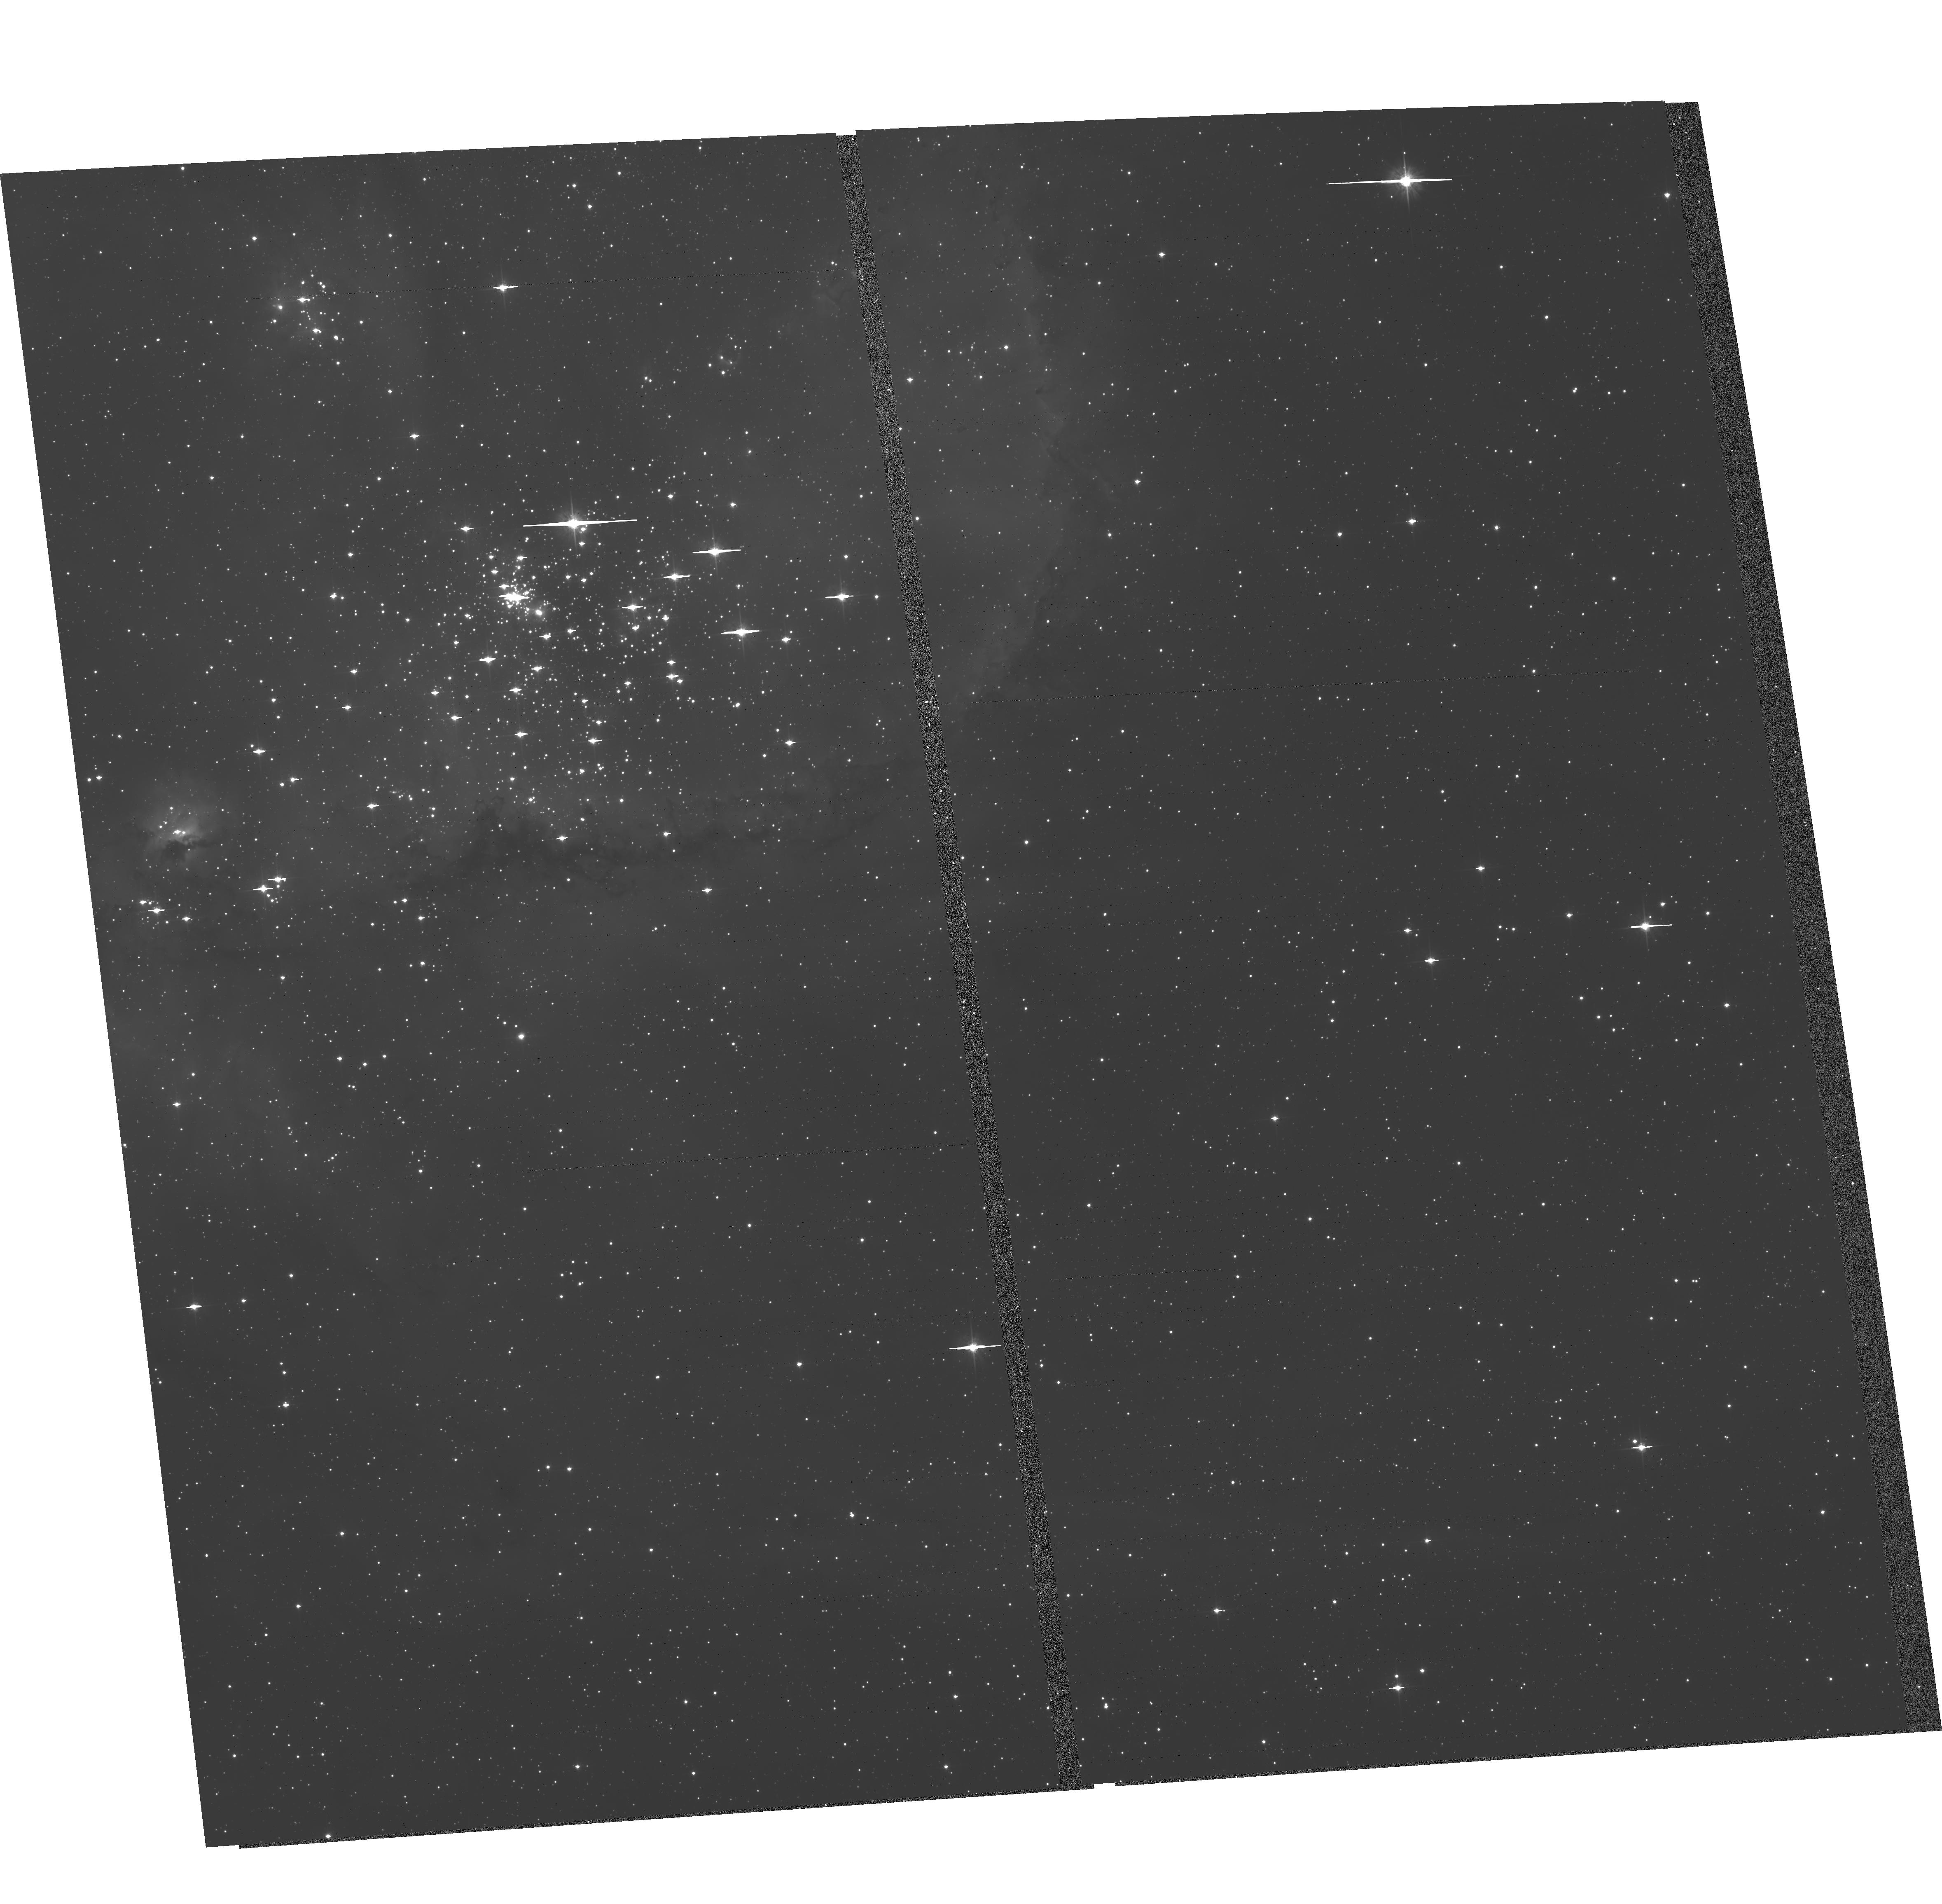
Target: NGC-346
Instrument: ACS/WFC
Filter: F555W
Exposure: 30 min
Observation ID: hst_13680_02_acs_wfc_f555w_jckk02

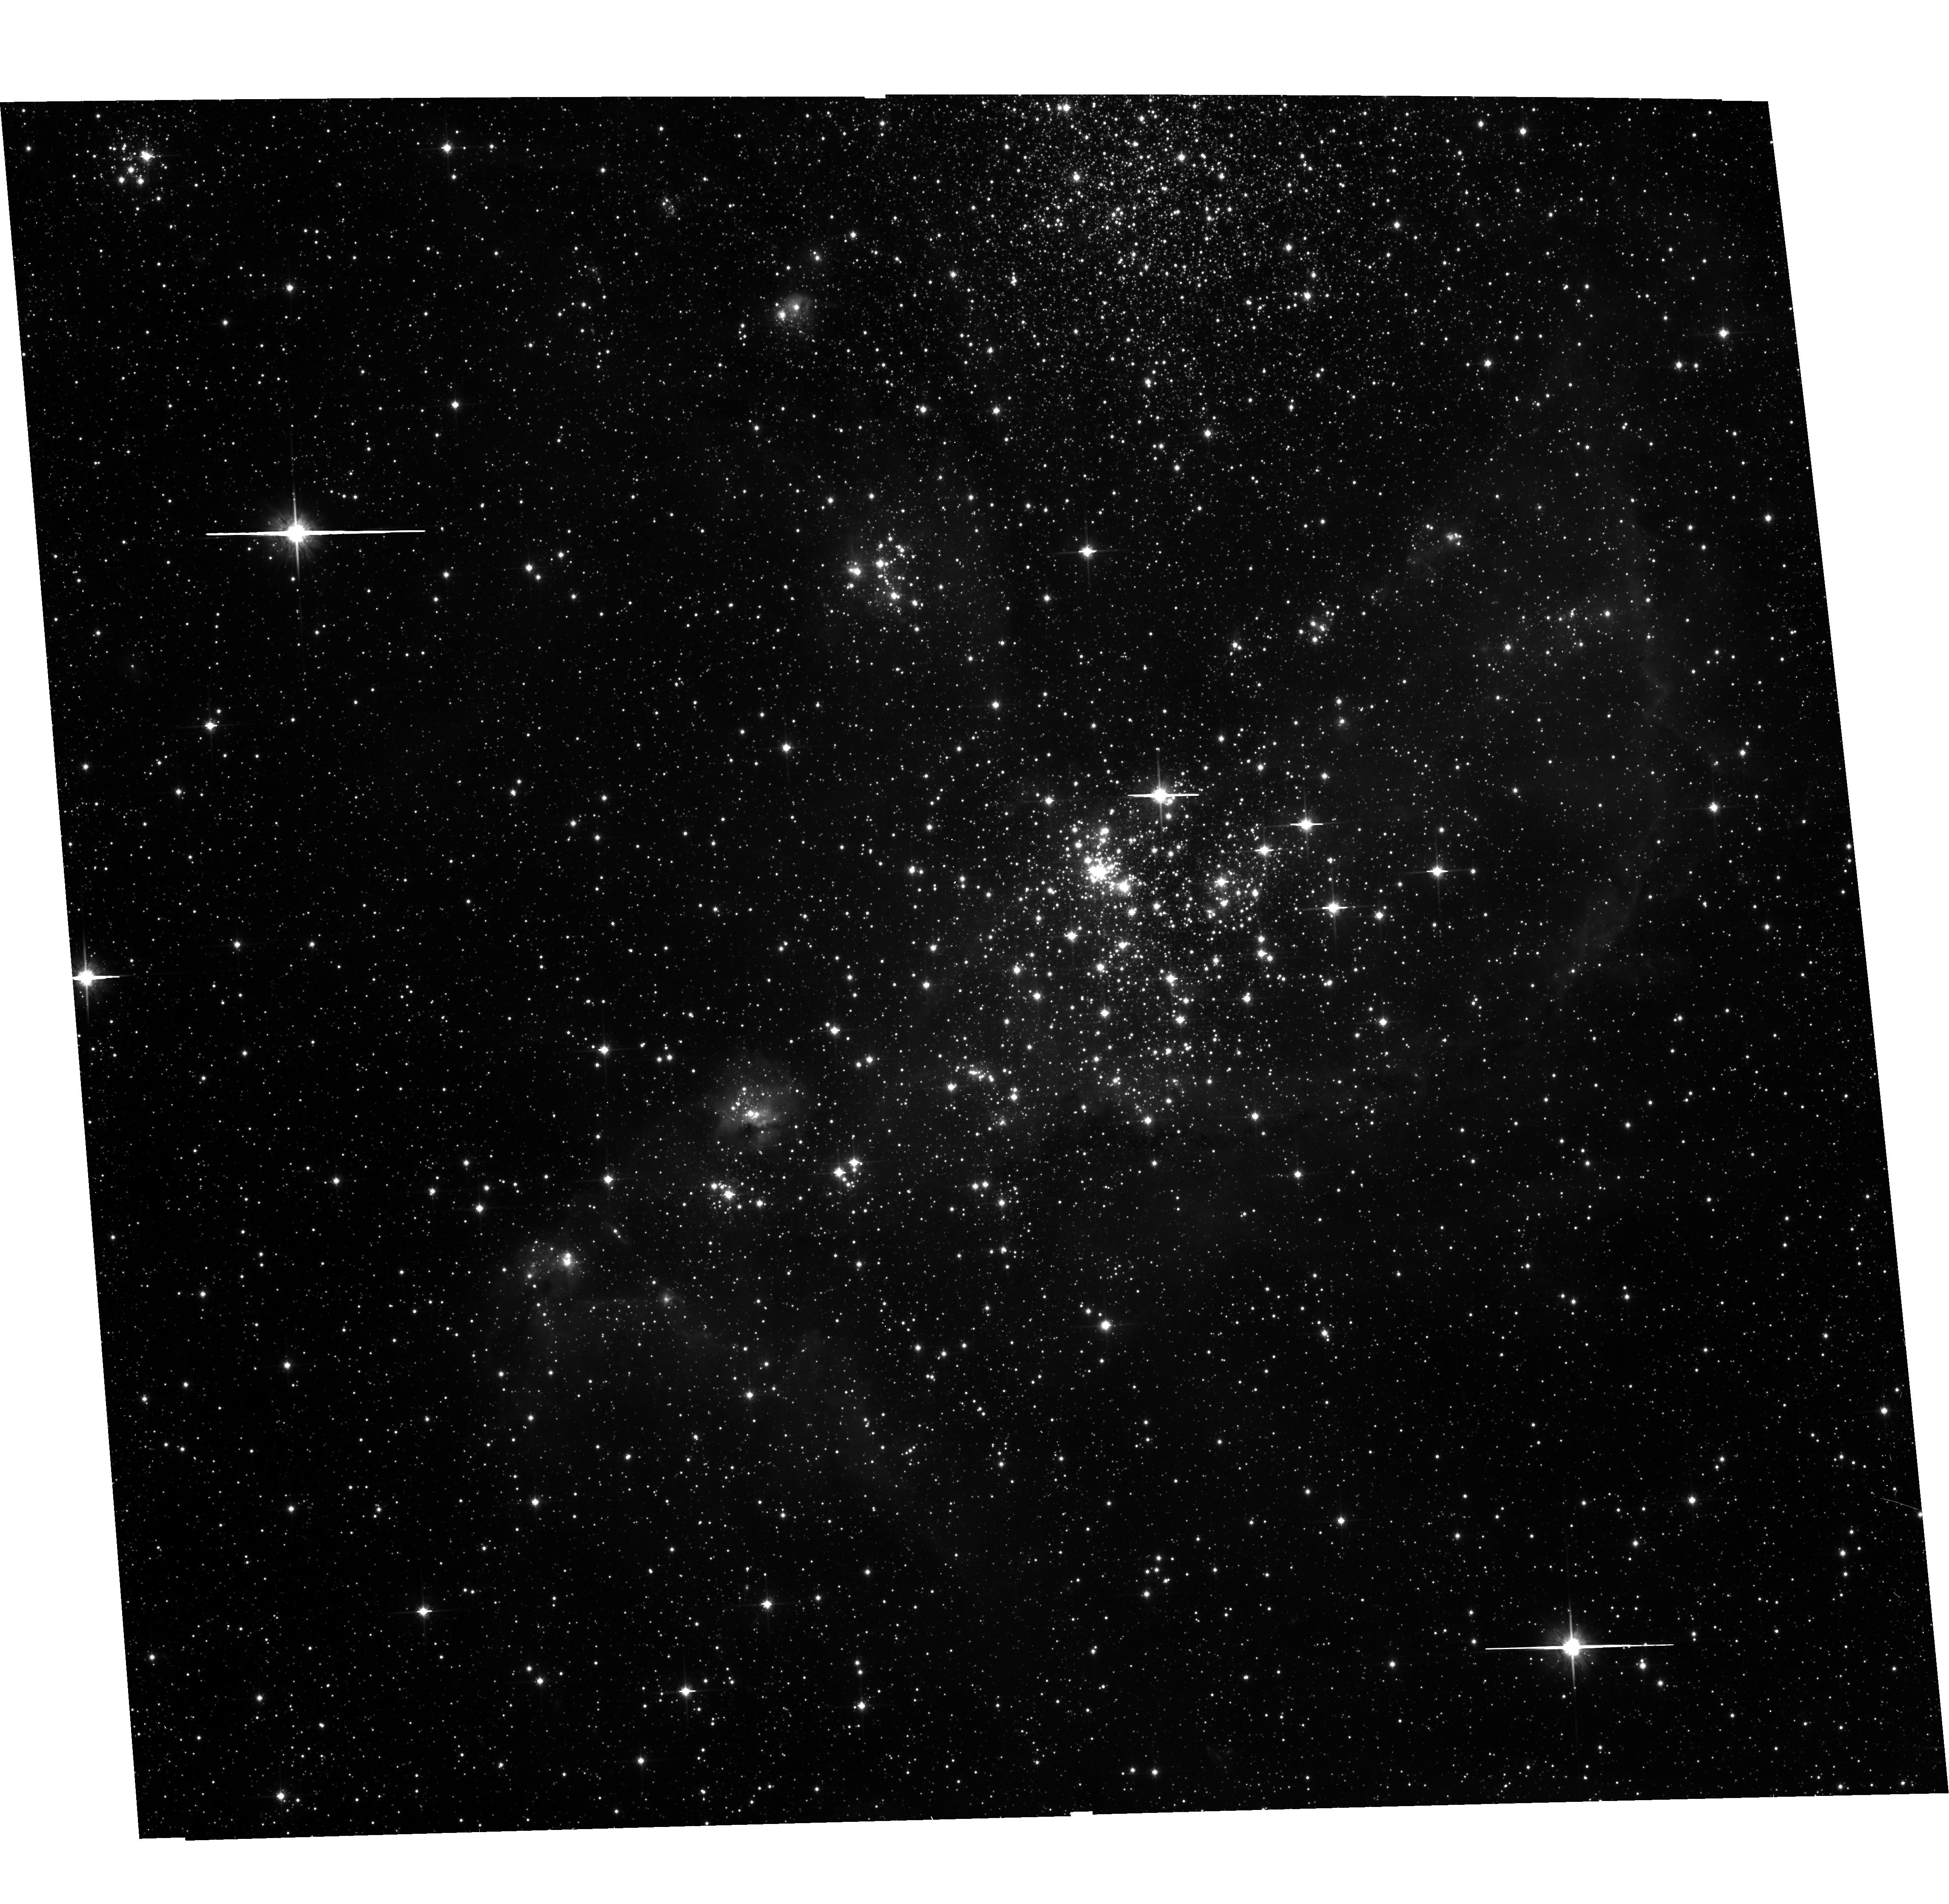
Target: NGC-346-COPY-1
Instrument: ACS/WFC
Filter: F814W
Exposure: 15 min
Observation ID: hst_13680_05_acs_wfc_f814w_jckk05

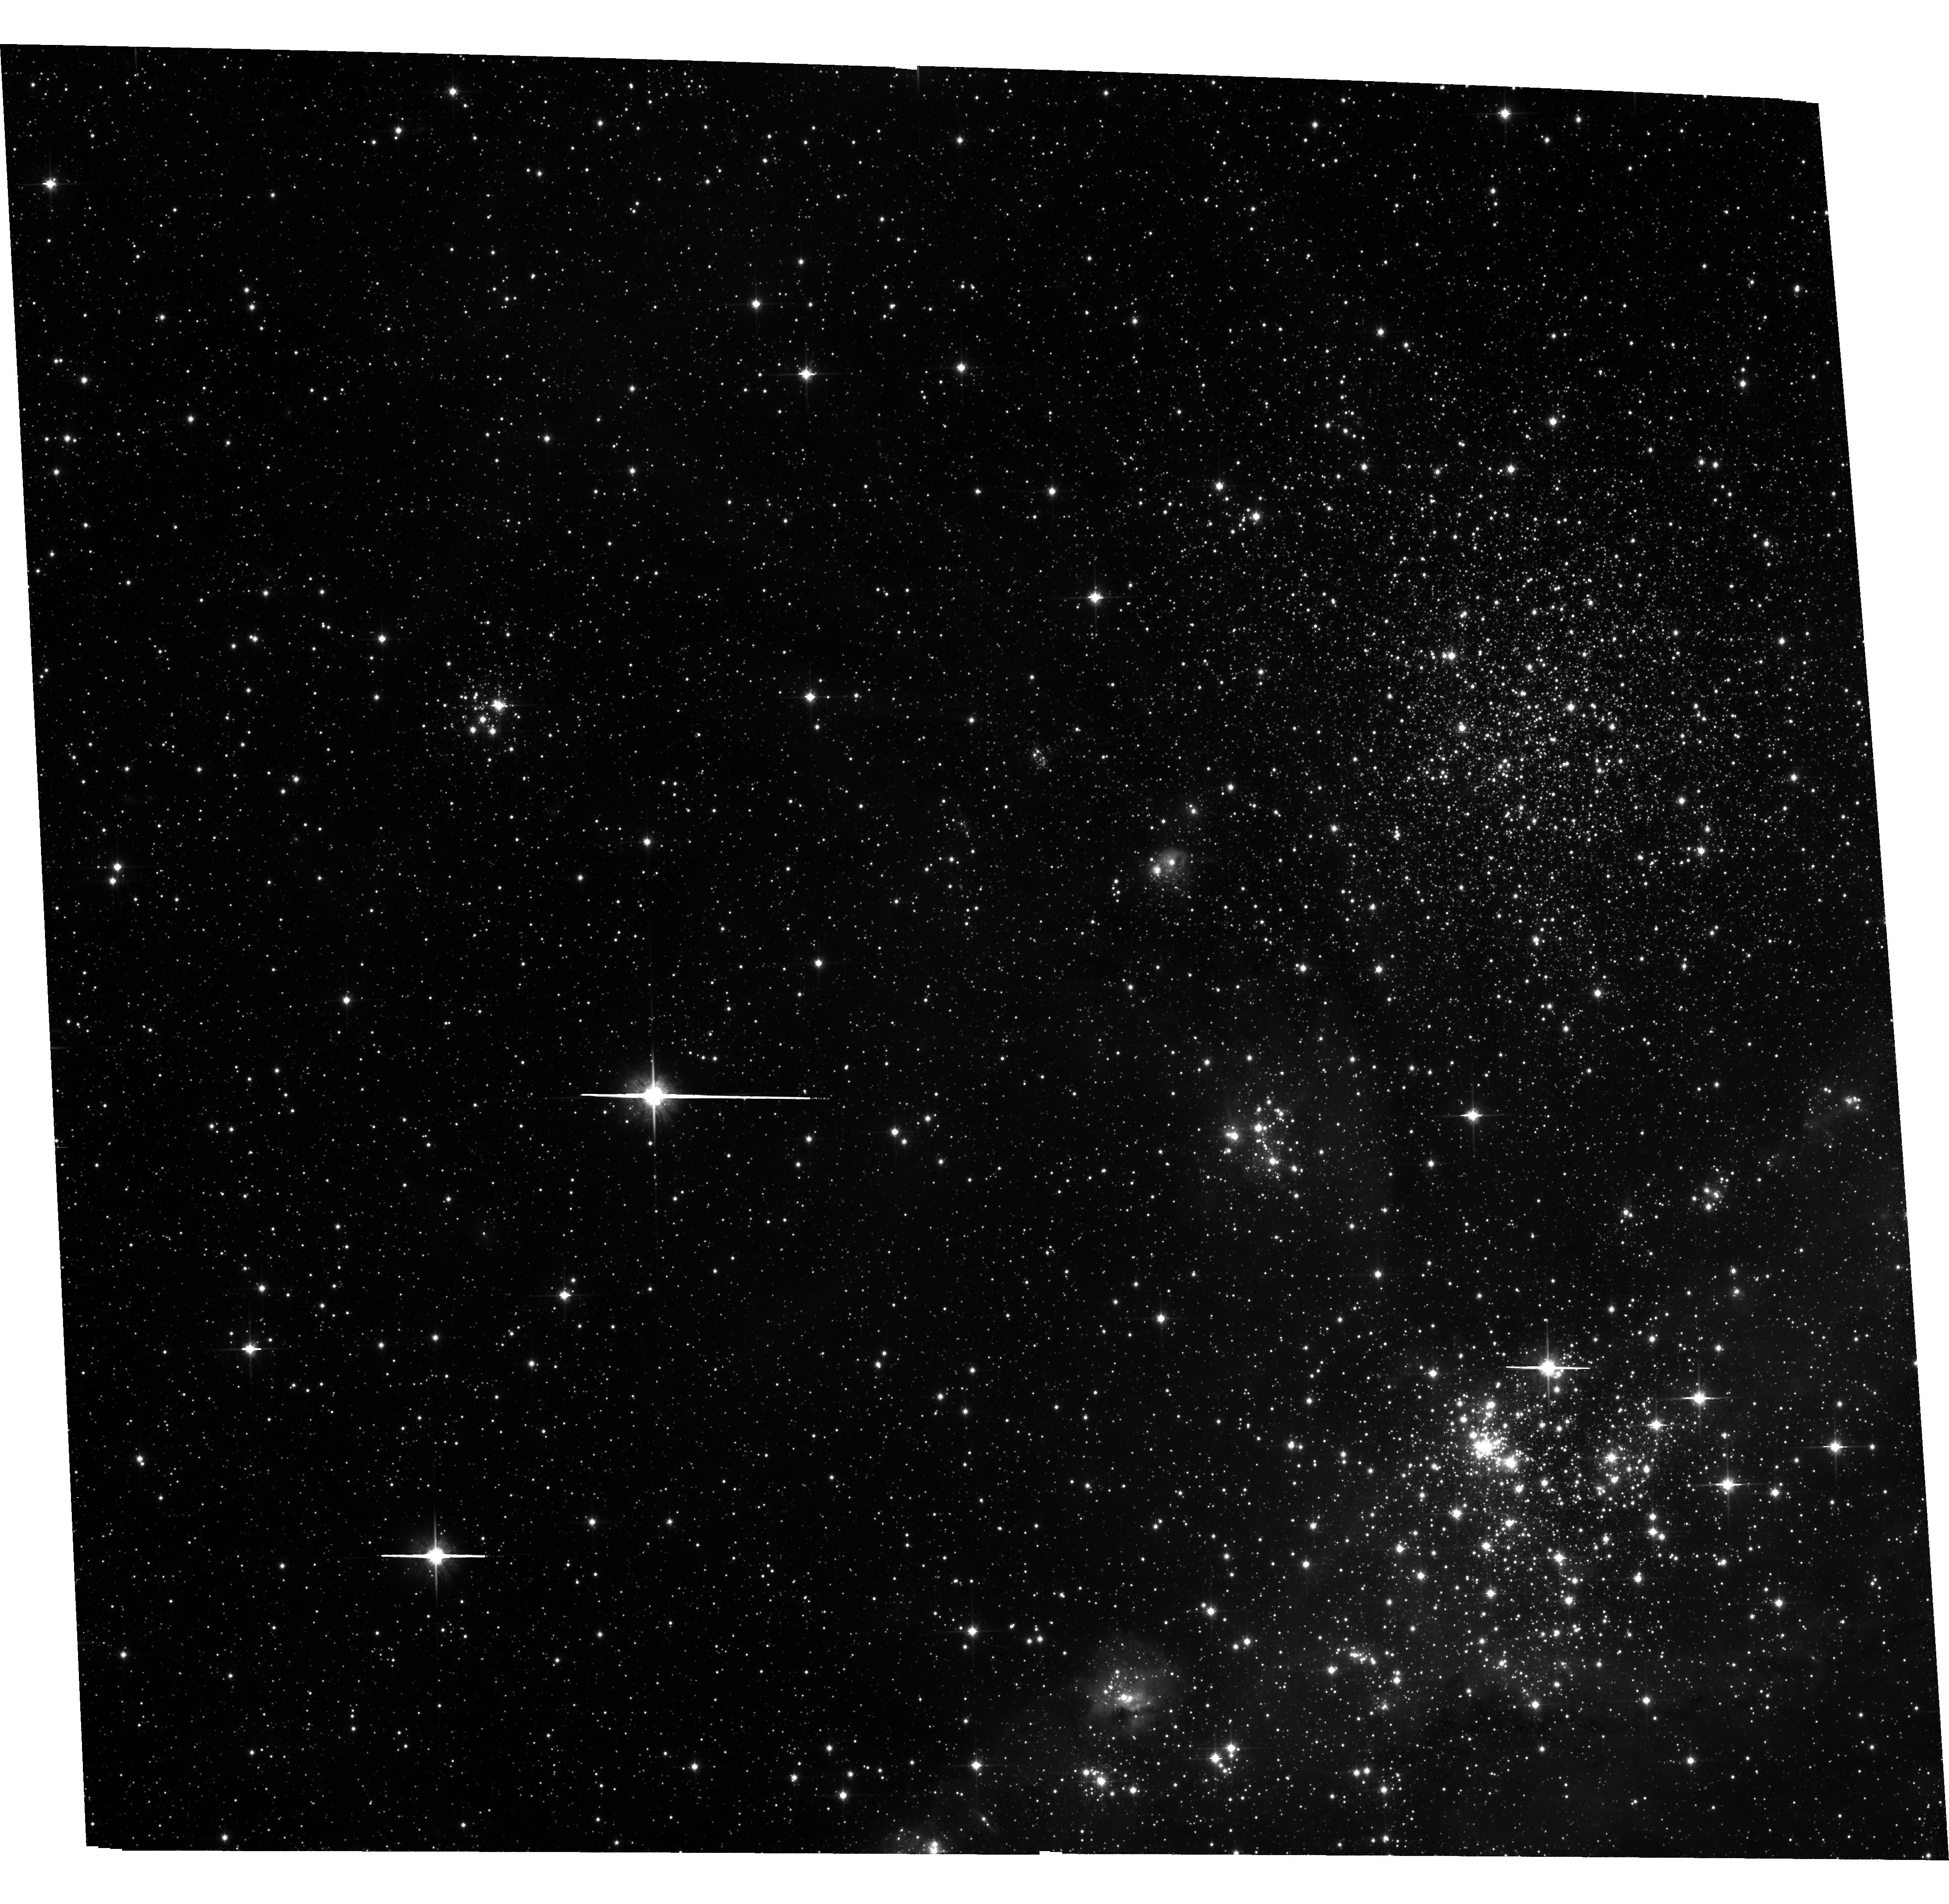
Target: NGC-346
Instrument: ACS/WFC
Filter: F814W
Exposure: 30 min
Observation ID: hst_13680_01_acs_wfc_f814w_jckk01

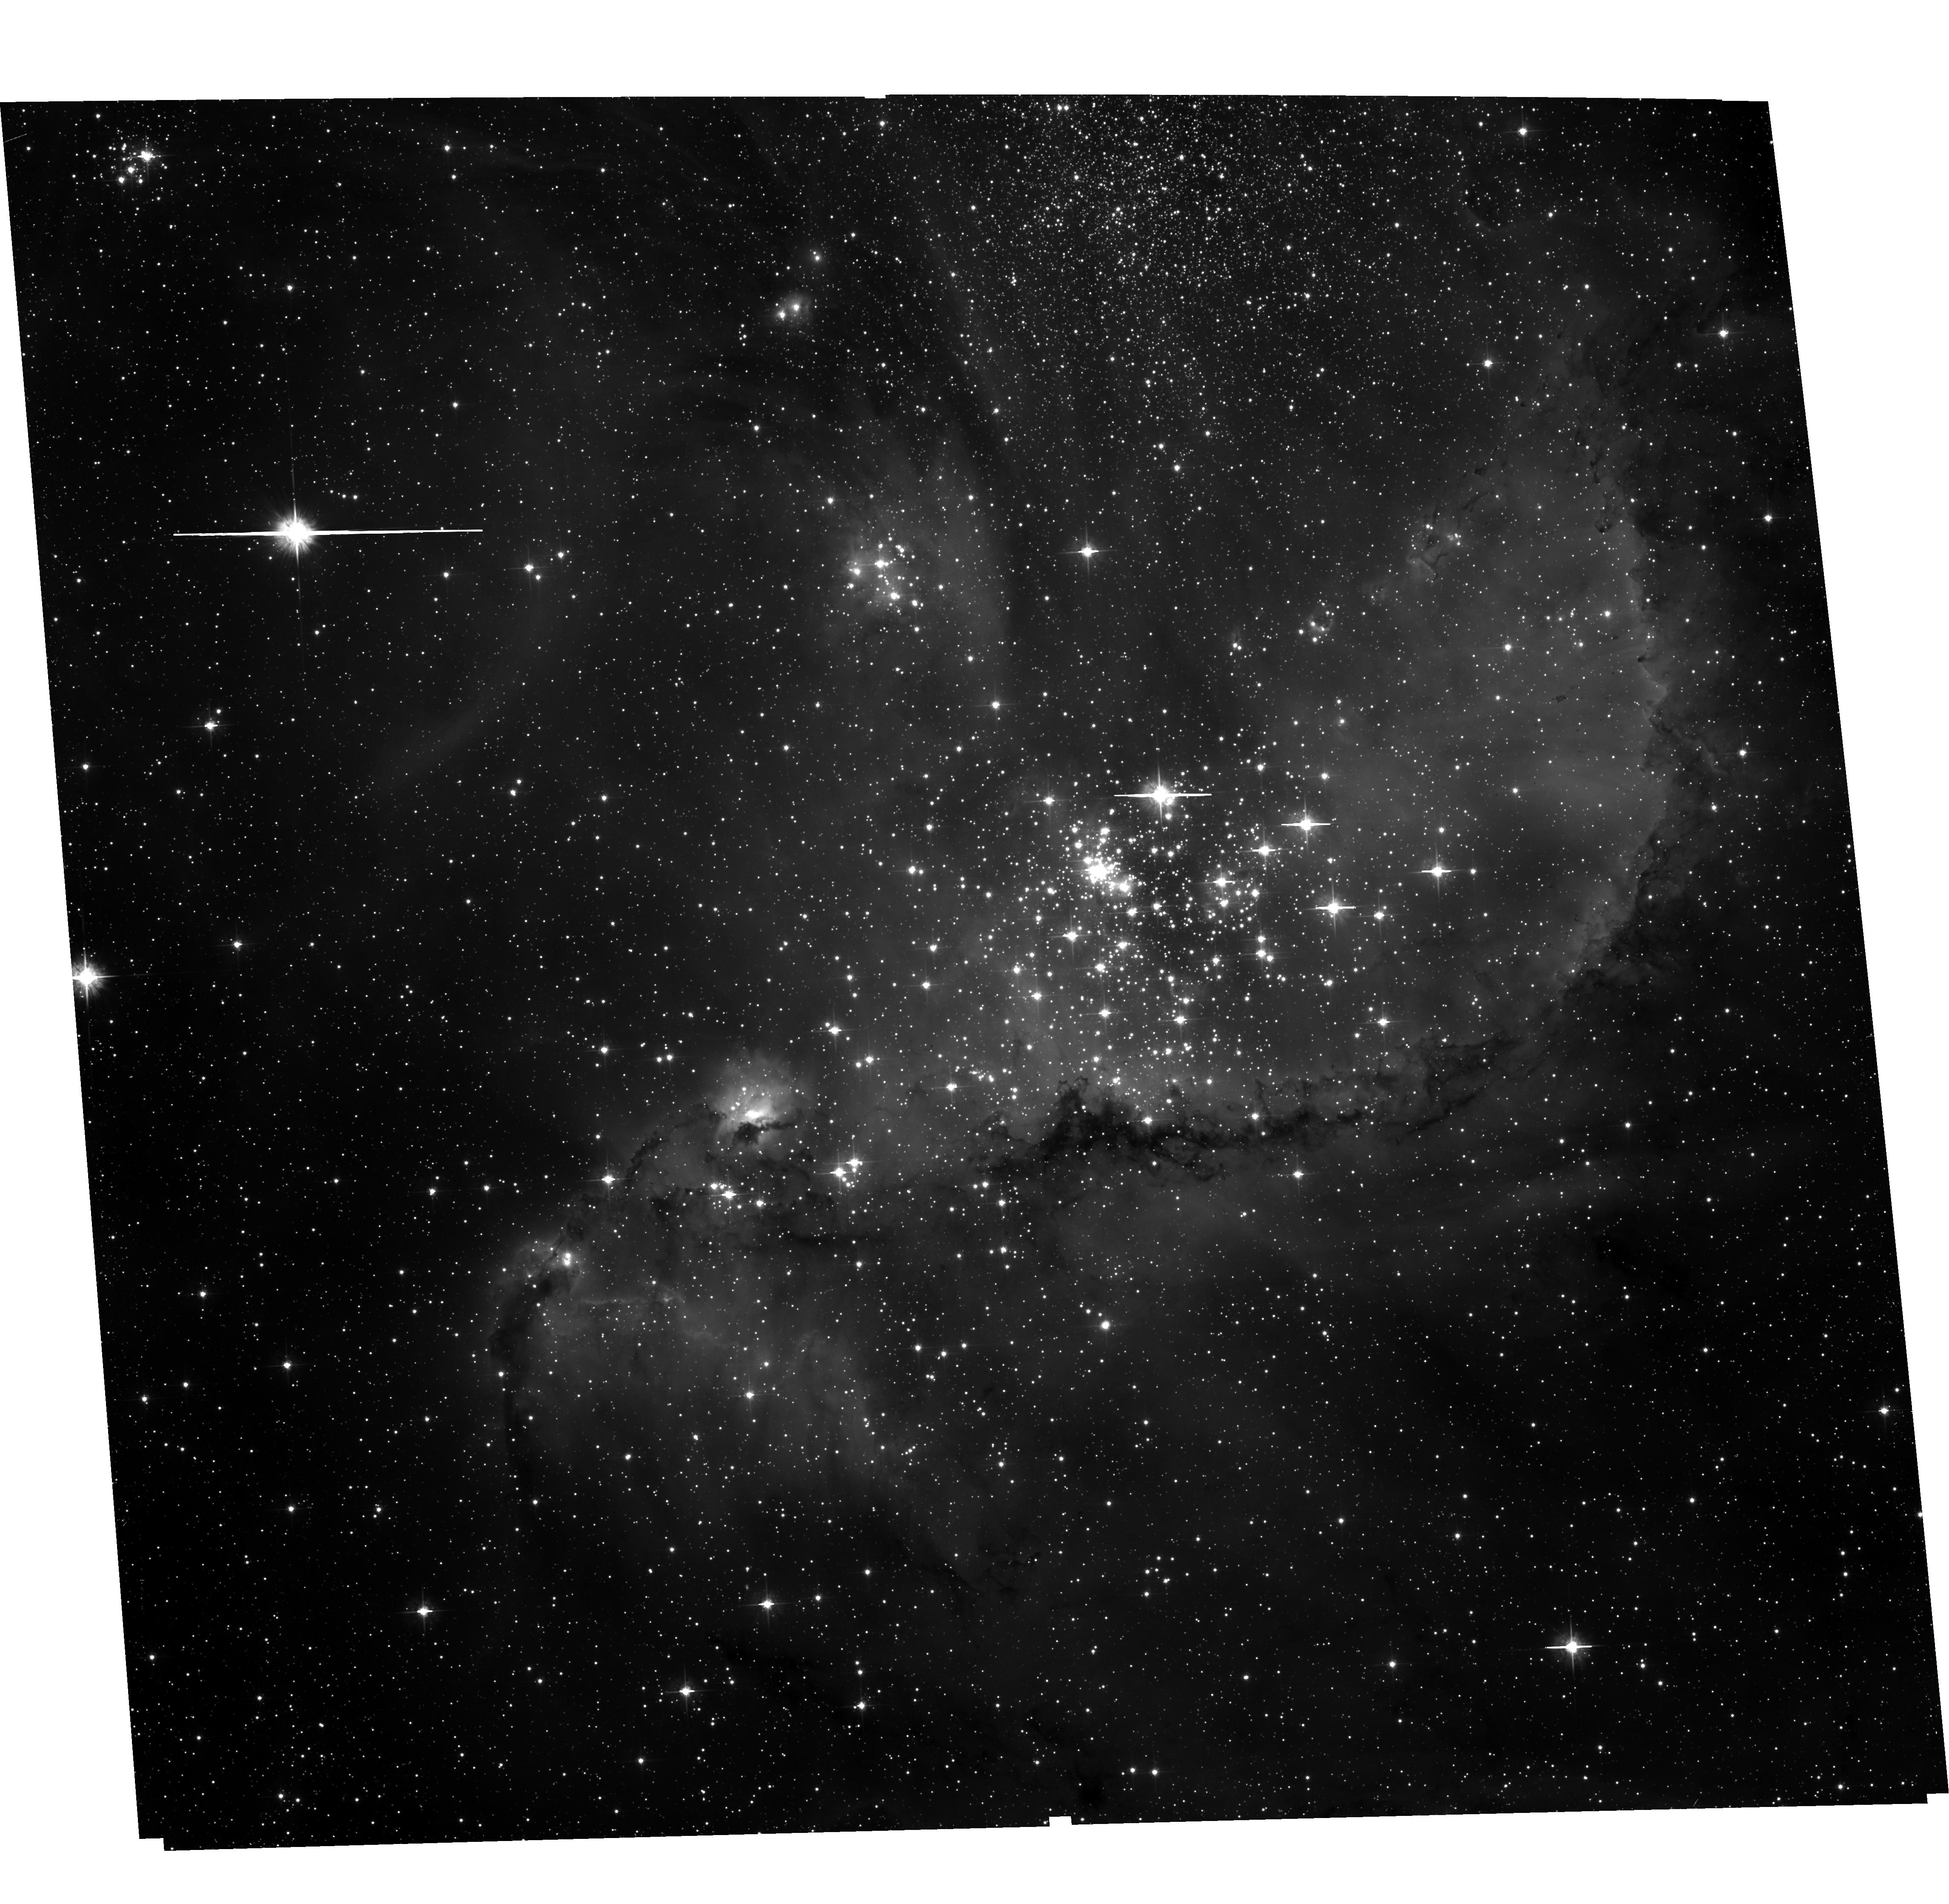
Target: NGC-346-COPY-1
Instrument: ACS/WFC
Filter: F555W
Exposure: 22 min
Observation ID: hst_13680_05_acs_wfc_f555w_jckk05

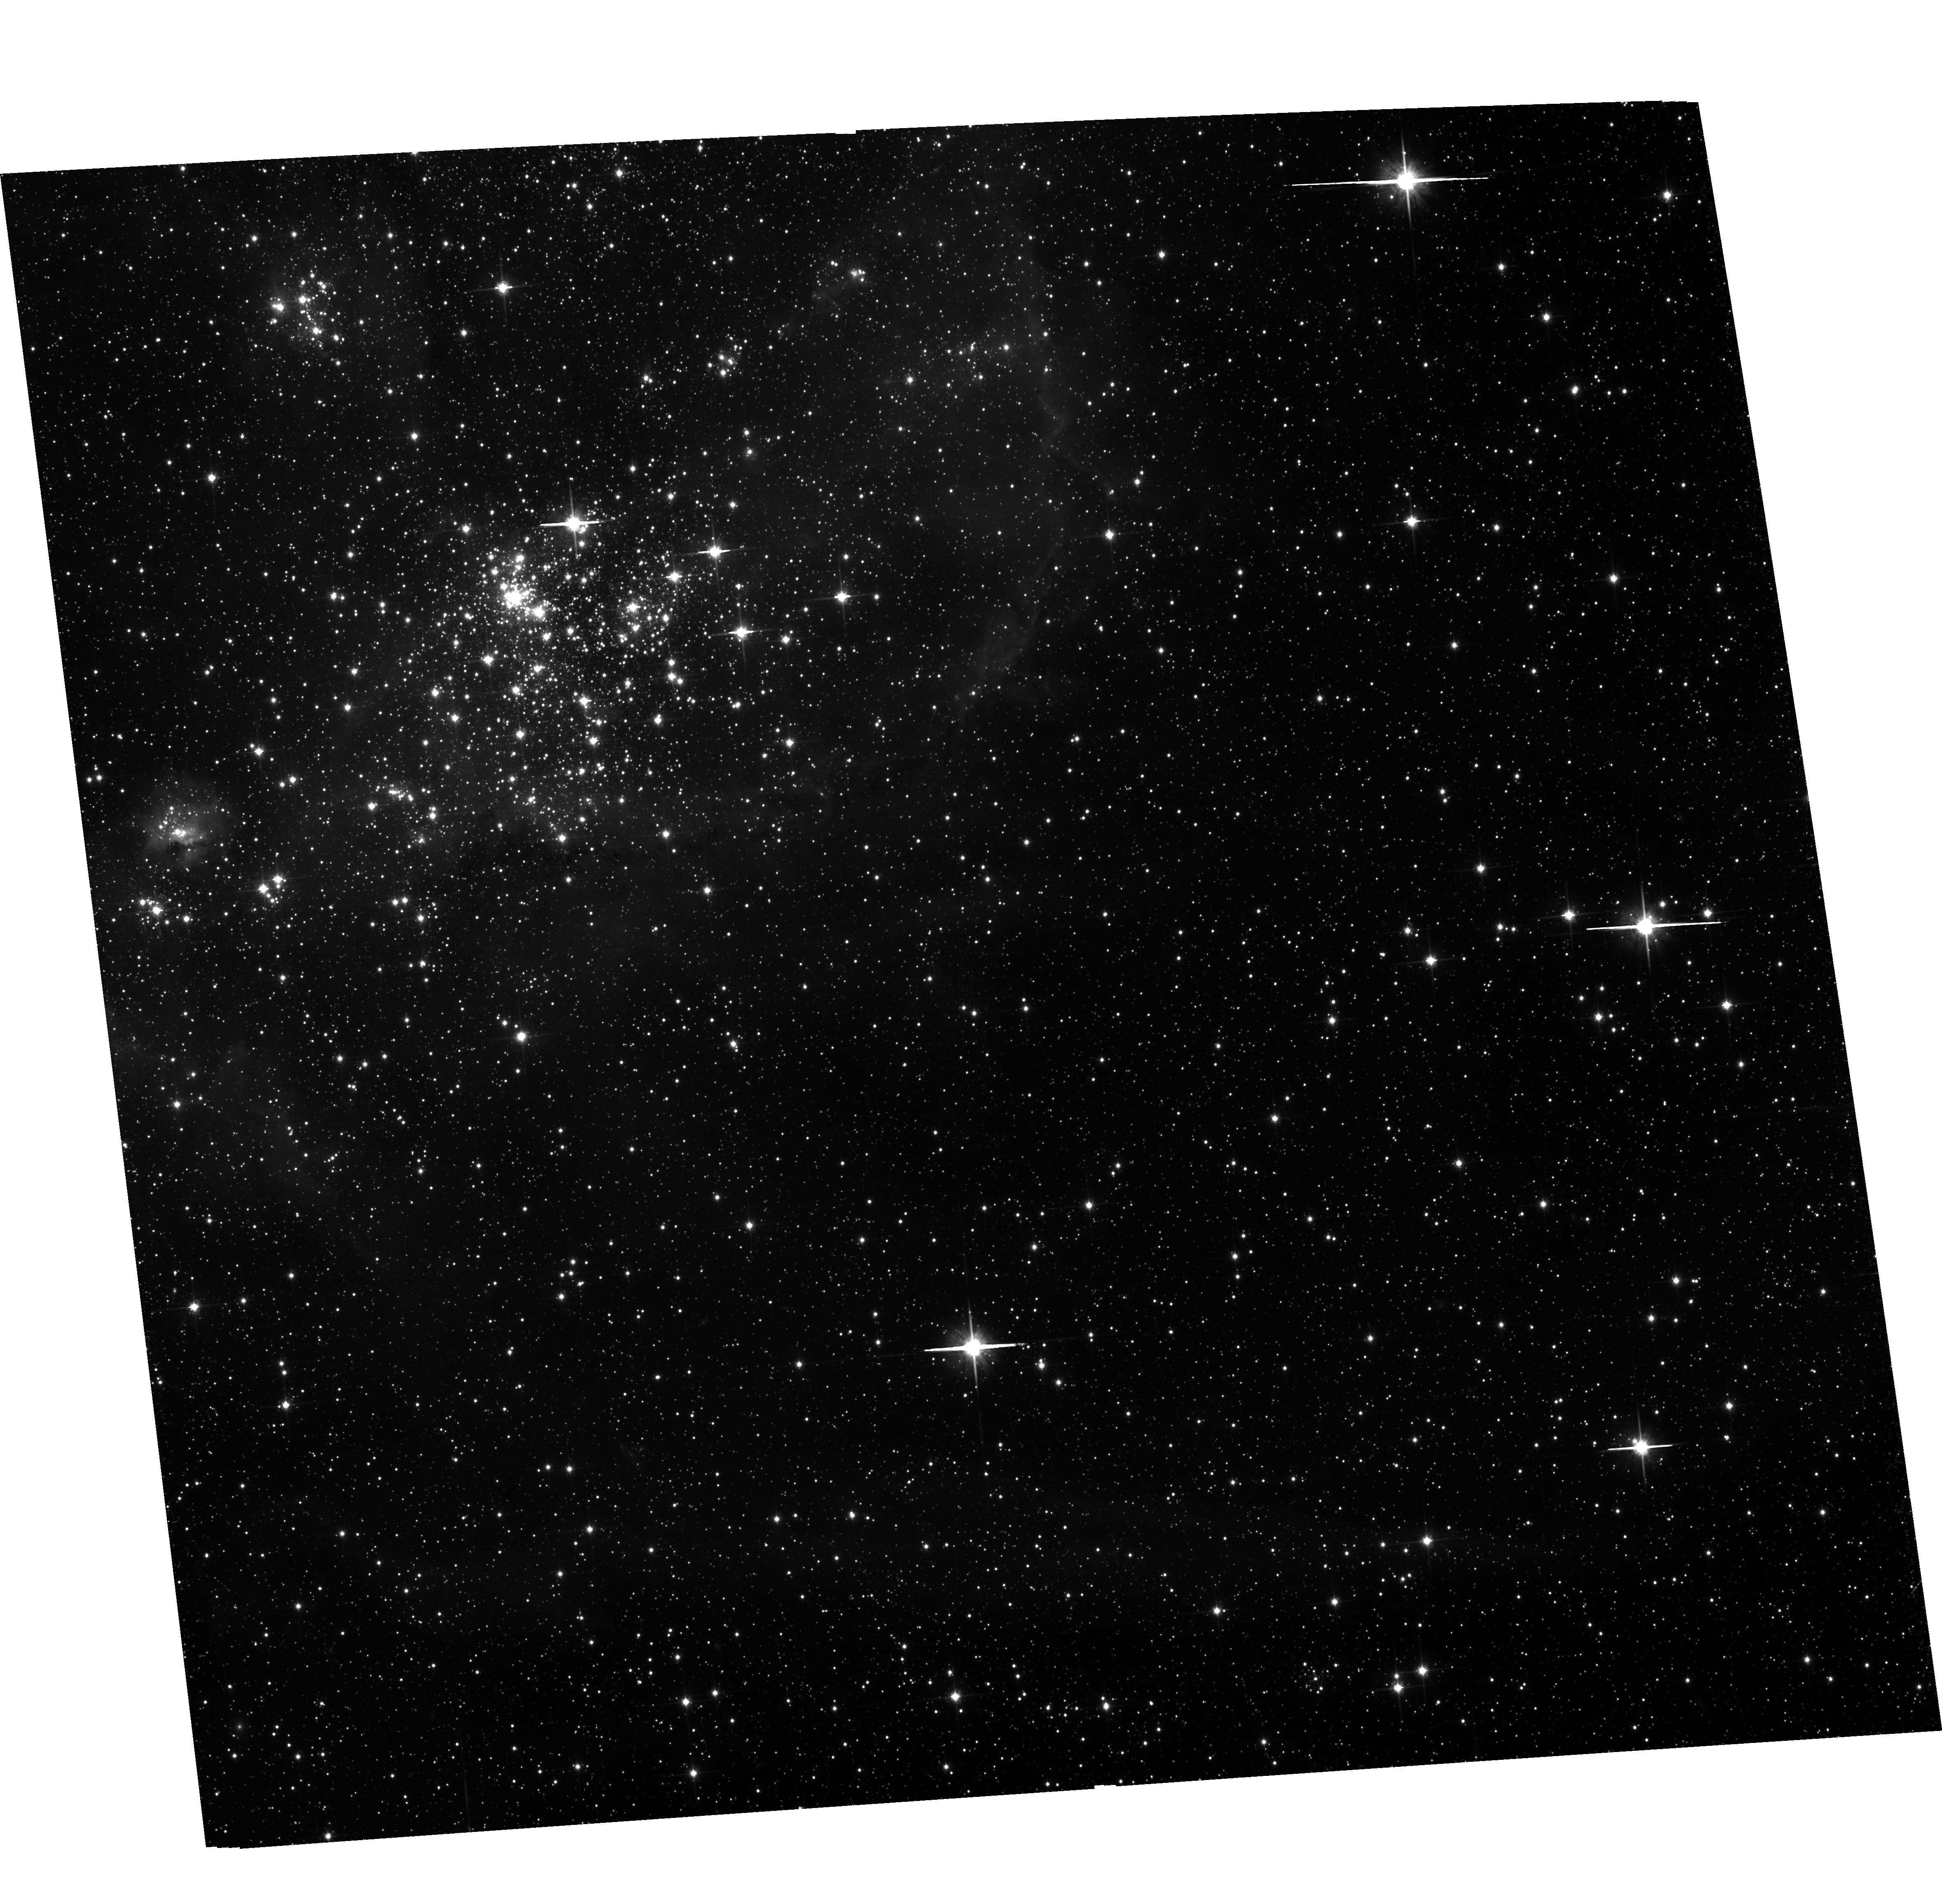
Target: NGC-346
Instrument: ACS/WFC
Filter: F814W
Exposure: 30 min
Observation ID: hst_13680_02_acs_wfc_f814w_jckk02

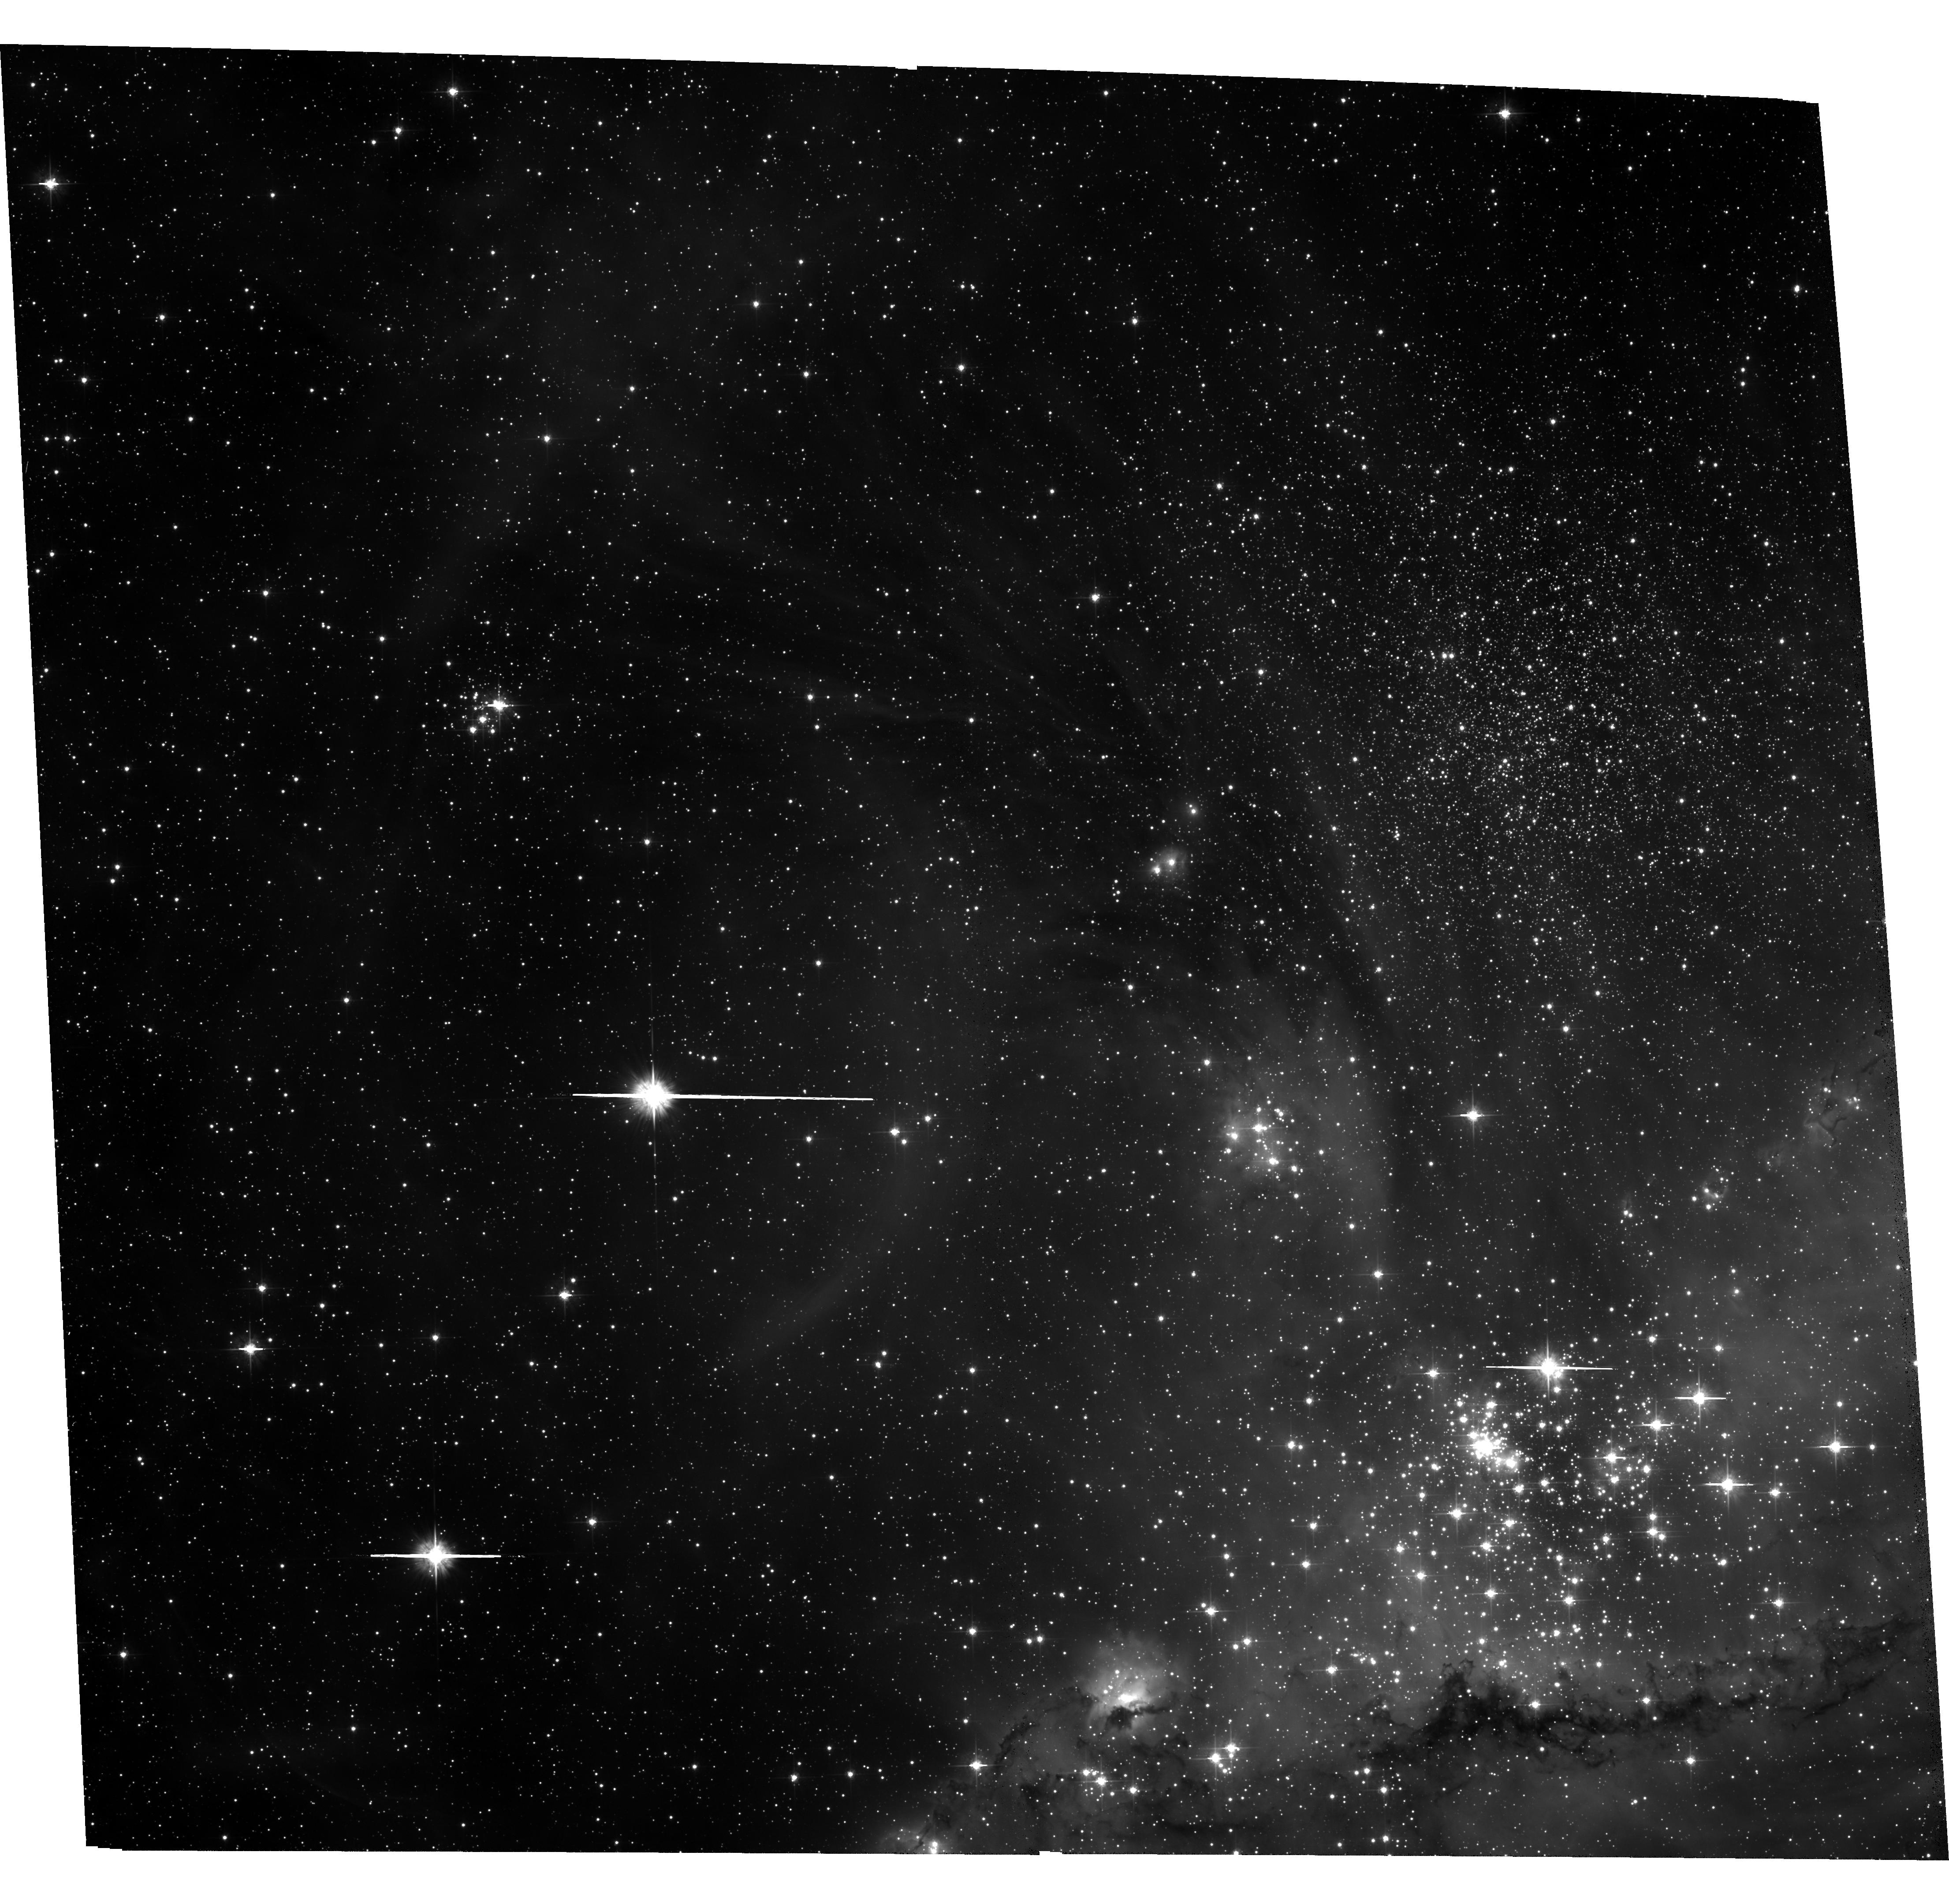
Target: NGC-346
Instrument: ACS/WFC
Filter: F555W
Exposure: 30 min
Observation ID: hst_13680_01_acs_wfc_f555w_jckk01

A 3D view of massive cluster formation in the SMC (PI: Sabbi, Elena)

This is a 5-orbit astrometric proposal designed to measure for the first time the internal dynamics of NGC347, the super-OB-association in the Small Magellanic Cloud. Regions of massive-star formation are important to study because they are intricately related to the origin of the stellar-mass distribution and the formation, evolution and possible disruption of open and globular clusters. Despite its relevance, the process whereby stars form in massive star clusters is still poorly explored terrain within astrophysics. By combining our new observations with archival ACS/WFC data acquired in July 2004, we will be able to (1) measure the relative proper motions of NGC346 sub-clusters better than 3 km/s; (2) investigate the nature of the apparently isolated massive stars found around NGC346; (3) identify runaway OB stars with proper motion velocities >9 km/s and also establish their probable points of origin. Combined with radial velocities (RVs) from the "VLT-FLAMES Survey of Massive Stars", our observations will allow us to determine the 3D dynamics of NGC 346. This work will address significant open issues in: star formation, cluster dynamics, the origin of isolated Type II supernovae and GRBs, and the role of massive star feedback on the interstellar medium.